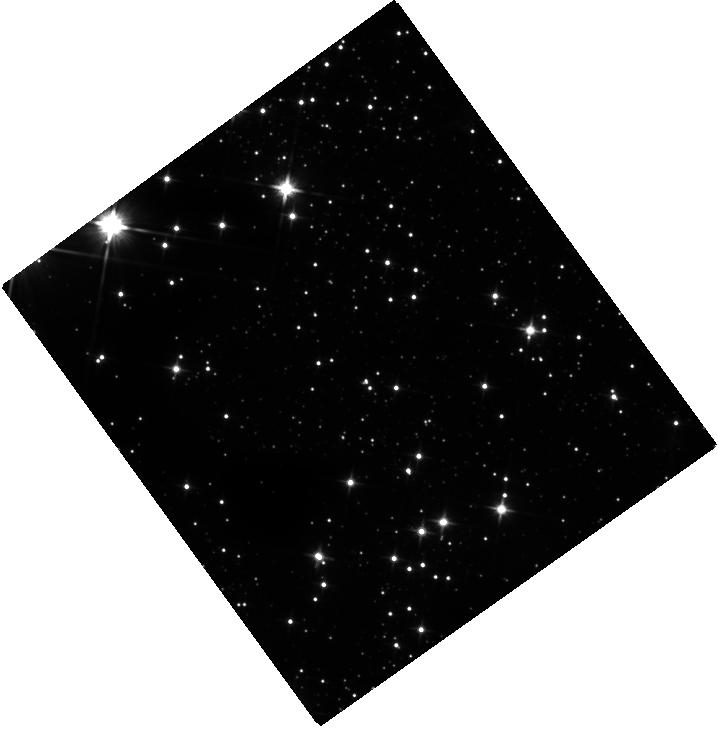
Target: 2E-1613.5-5053. Instrument: WFC3/IR. Filter: F110W. Exposure: 21 min. Observation ID: hst_14814_01_wfc3_ir_f110w_id4v01

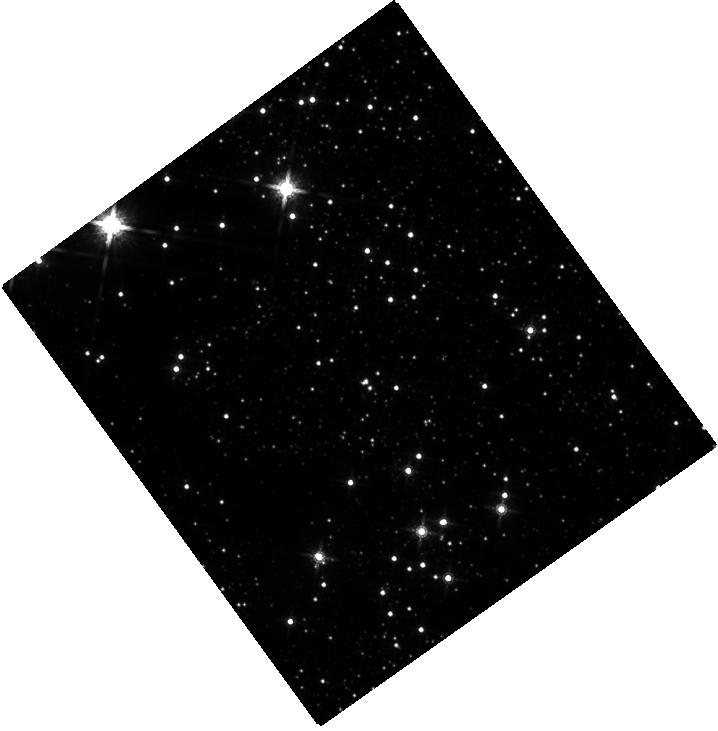
Target: 2E-1613.5-5053. Instrument: WFC3/IR. Filter: F160W. Exposure: 23 min. Observation ID: hst_14814_01_wfc3_ir_f160w_id4v01

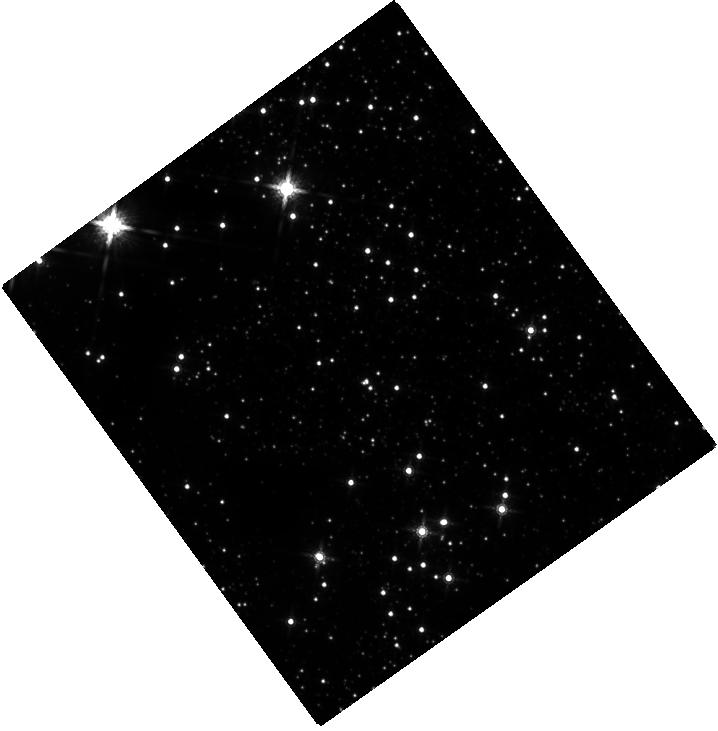
Target: 2E-1613.5-5053. Instrument: WFC3/IR. Filter: F160W. Exposure: 23 min. Observation ID: hst_14814_02_wfc3_ir_f160w_id4v02

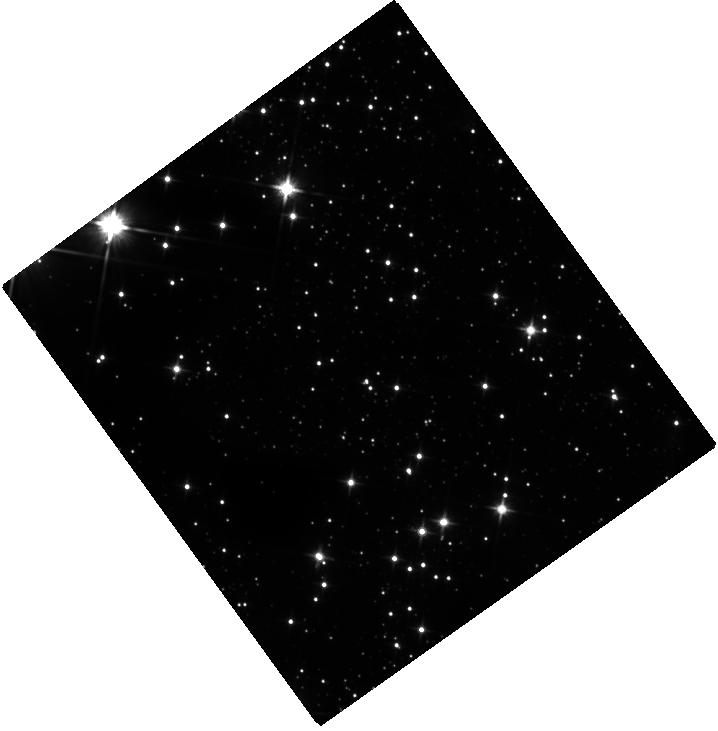
Target: 2E-1613.5-5053. Instrument: WFC3/IR. Filter: F110W. Exposure: 21 min. Observation ID: hst_14814_02_wfc3_ir_f110w_id4v02

Searching the IR counterpart of the mysterious central object in RCW 103 (PI: Tendulkar, Shriharsh)

2E 1613.5-5053, a likely neutron star, is a X-ray bright source at the center of a young 2-kyr supernova remnant RCW 103. Despite 30 years of study, its true nature is a mystery. It shows behavior reminiscent of magnetars yet has a periodicity of 6.67 hrs -- too slow to be a rotational period, but also very unlikely to be a binary orbital period. On 2016 June 22, it emitted a bright 8-ms, magnetar-like burst detected by Swift-BAT and is now 15 times brighter in 0.5-10 keV X-ray luminosity compared to quiesence. We request rapid deep F110W and F160W imaging of this target to find a fading counterpart, or put strong limits on its presence. We request the first observation to be conducted within a week, with the next scheduled after about a month. Either result will be distinctive for the proposed theoretical models -- a magnetar in a very low mass X-ray binary (LMXB), a magnetar with a fall-back disk or a `pre'-LMXB.